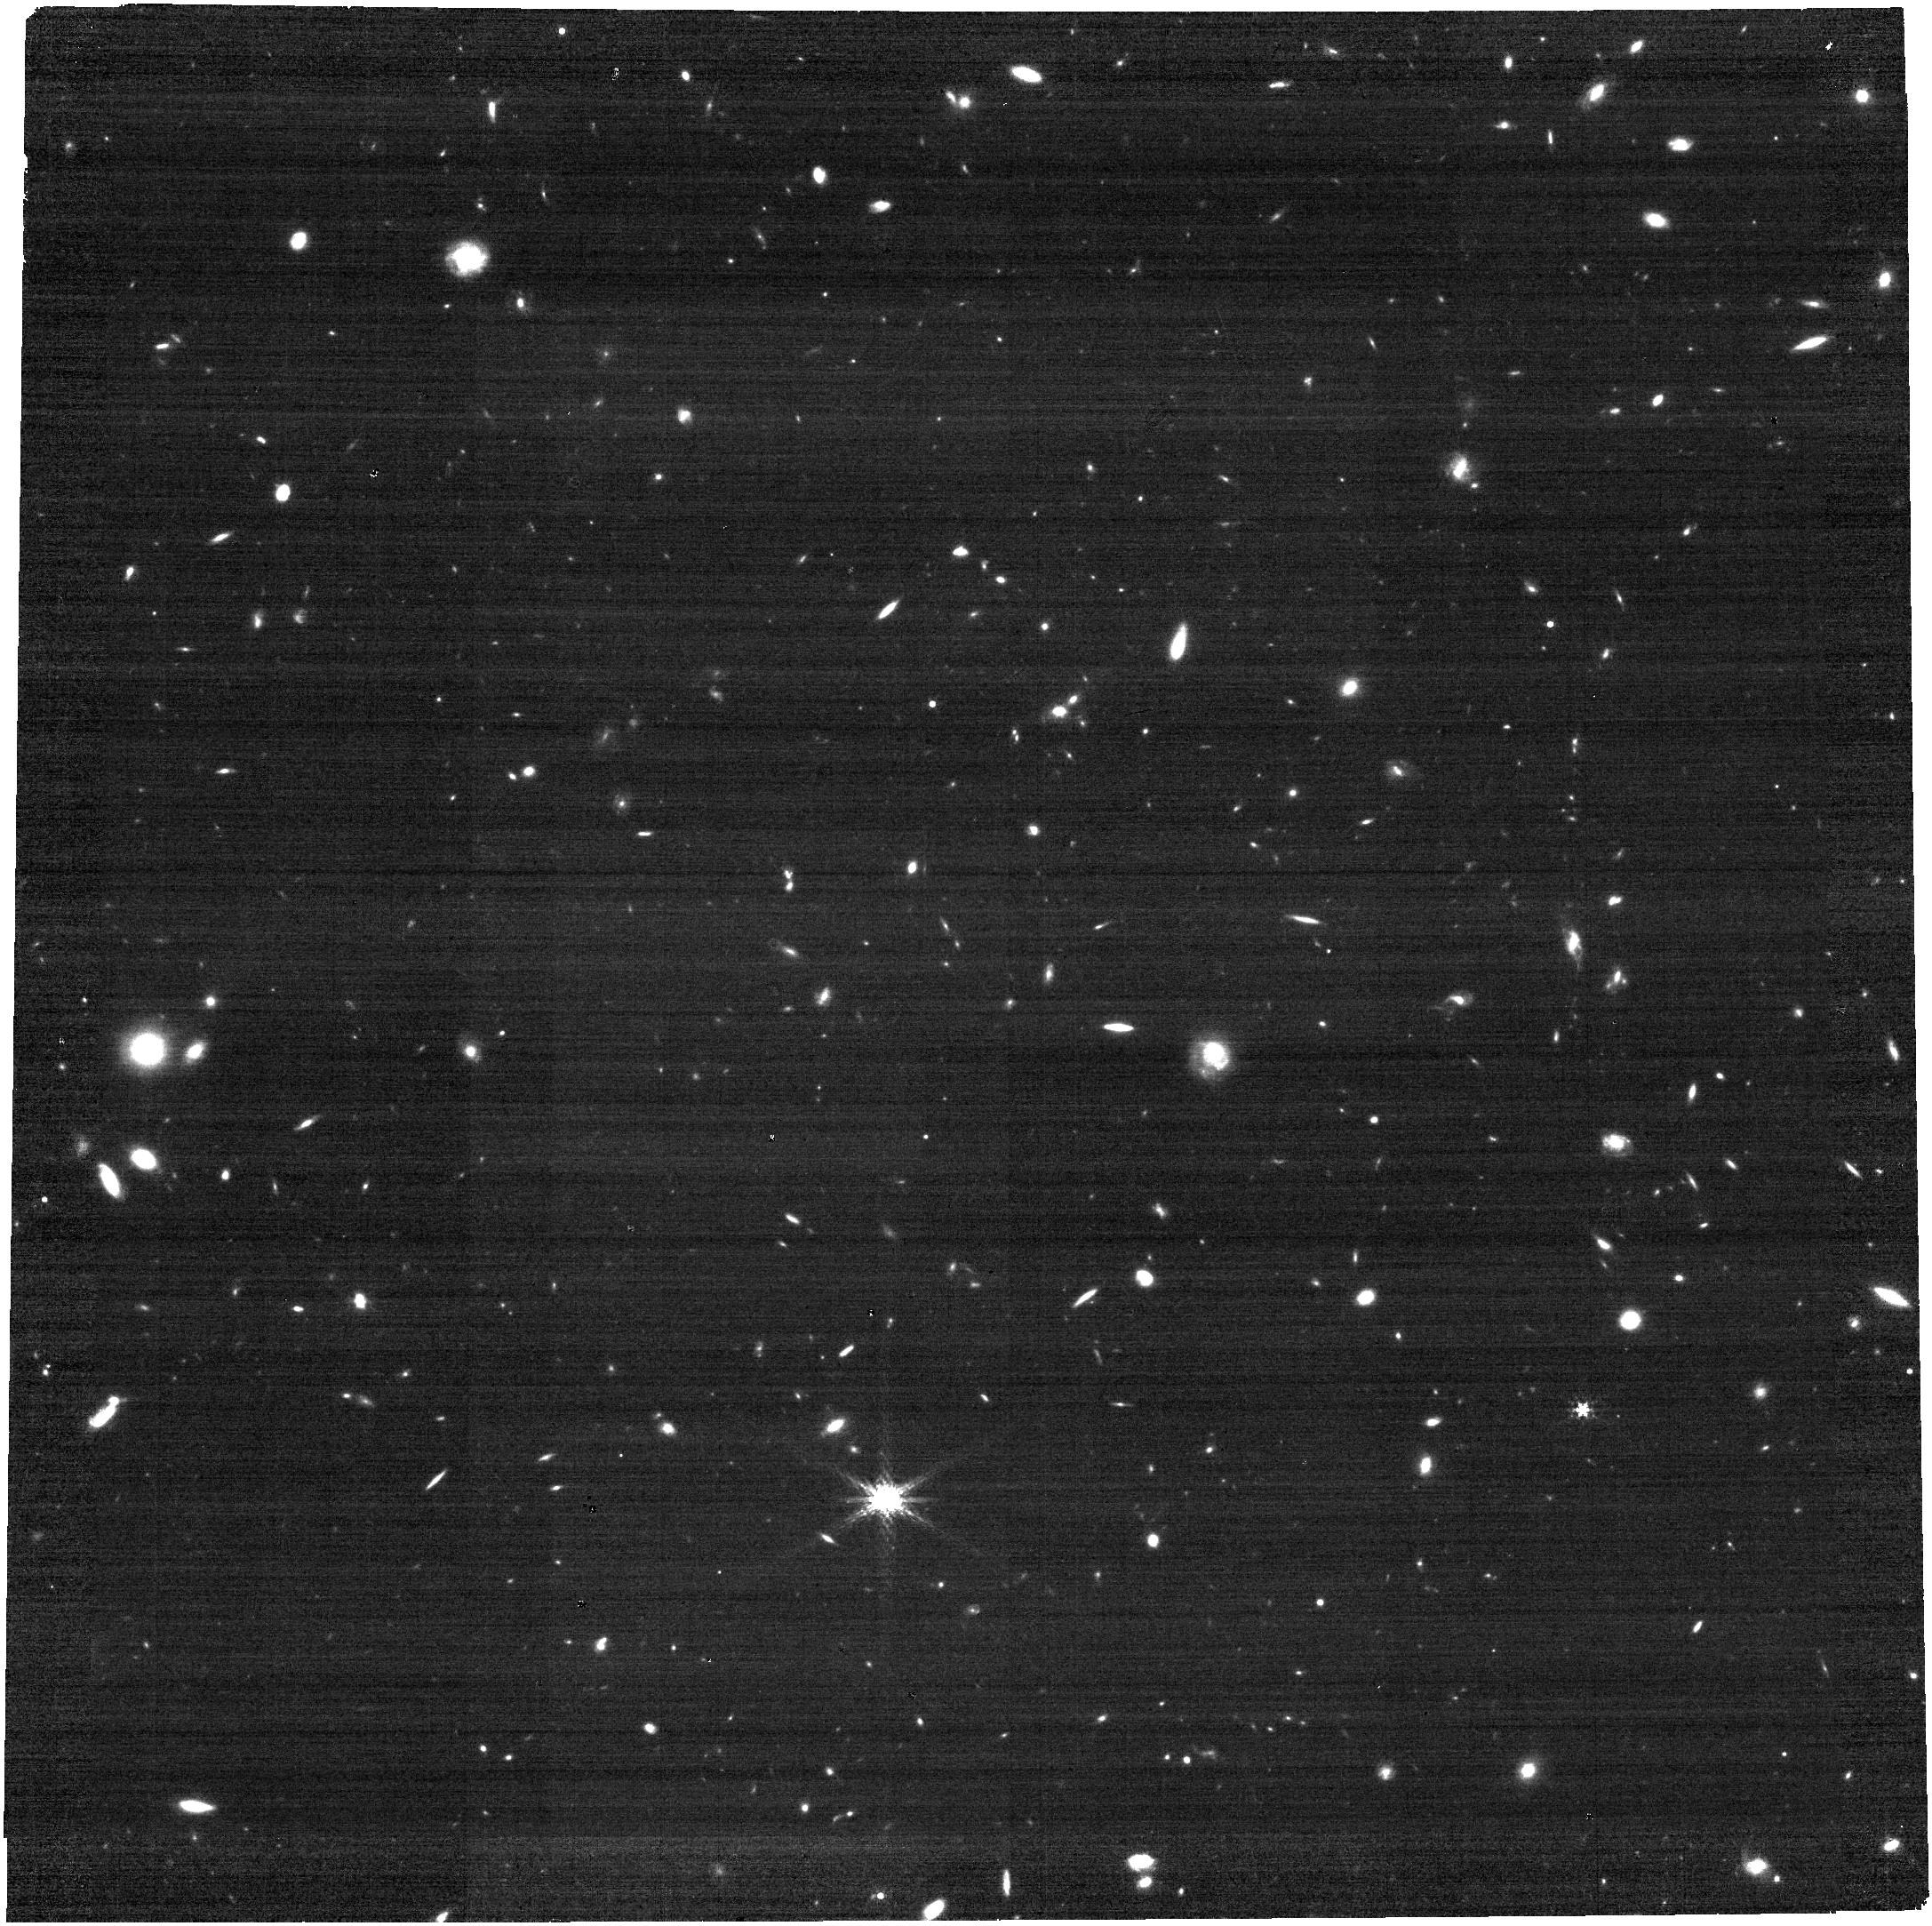
Target: SDF-LBG-ID34
Instrument: NIRCAM
Filter: F300M
Exposure: 14 min
Observation ID: jw01840-o008_t005_nircam_clear-f300m

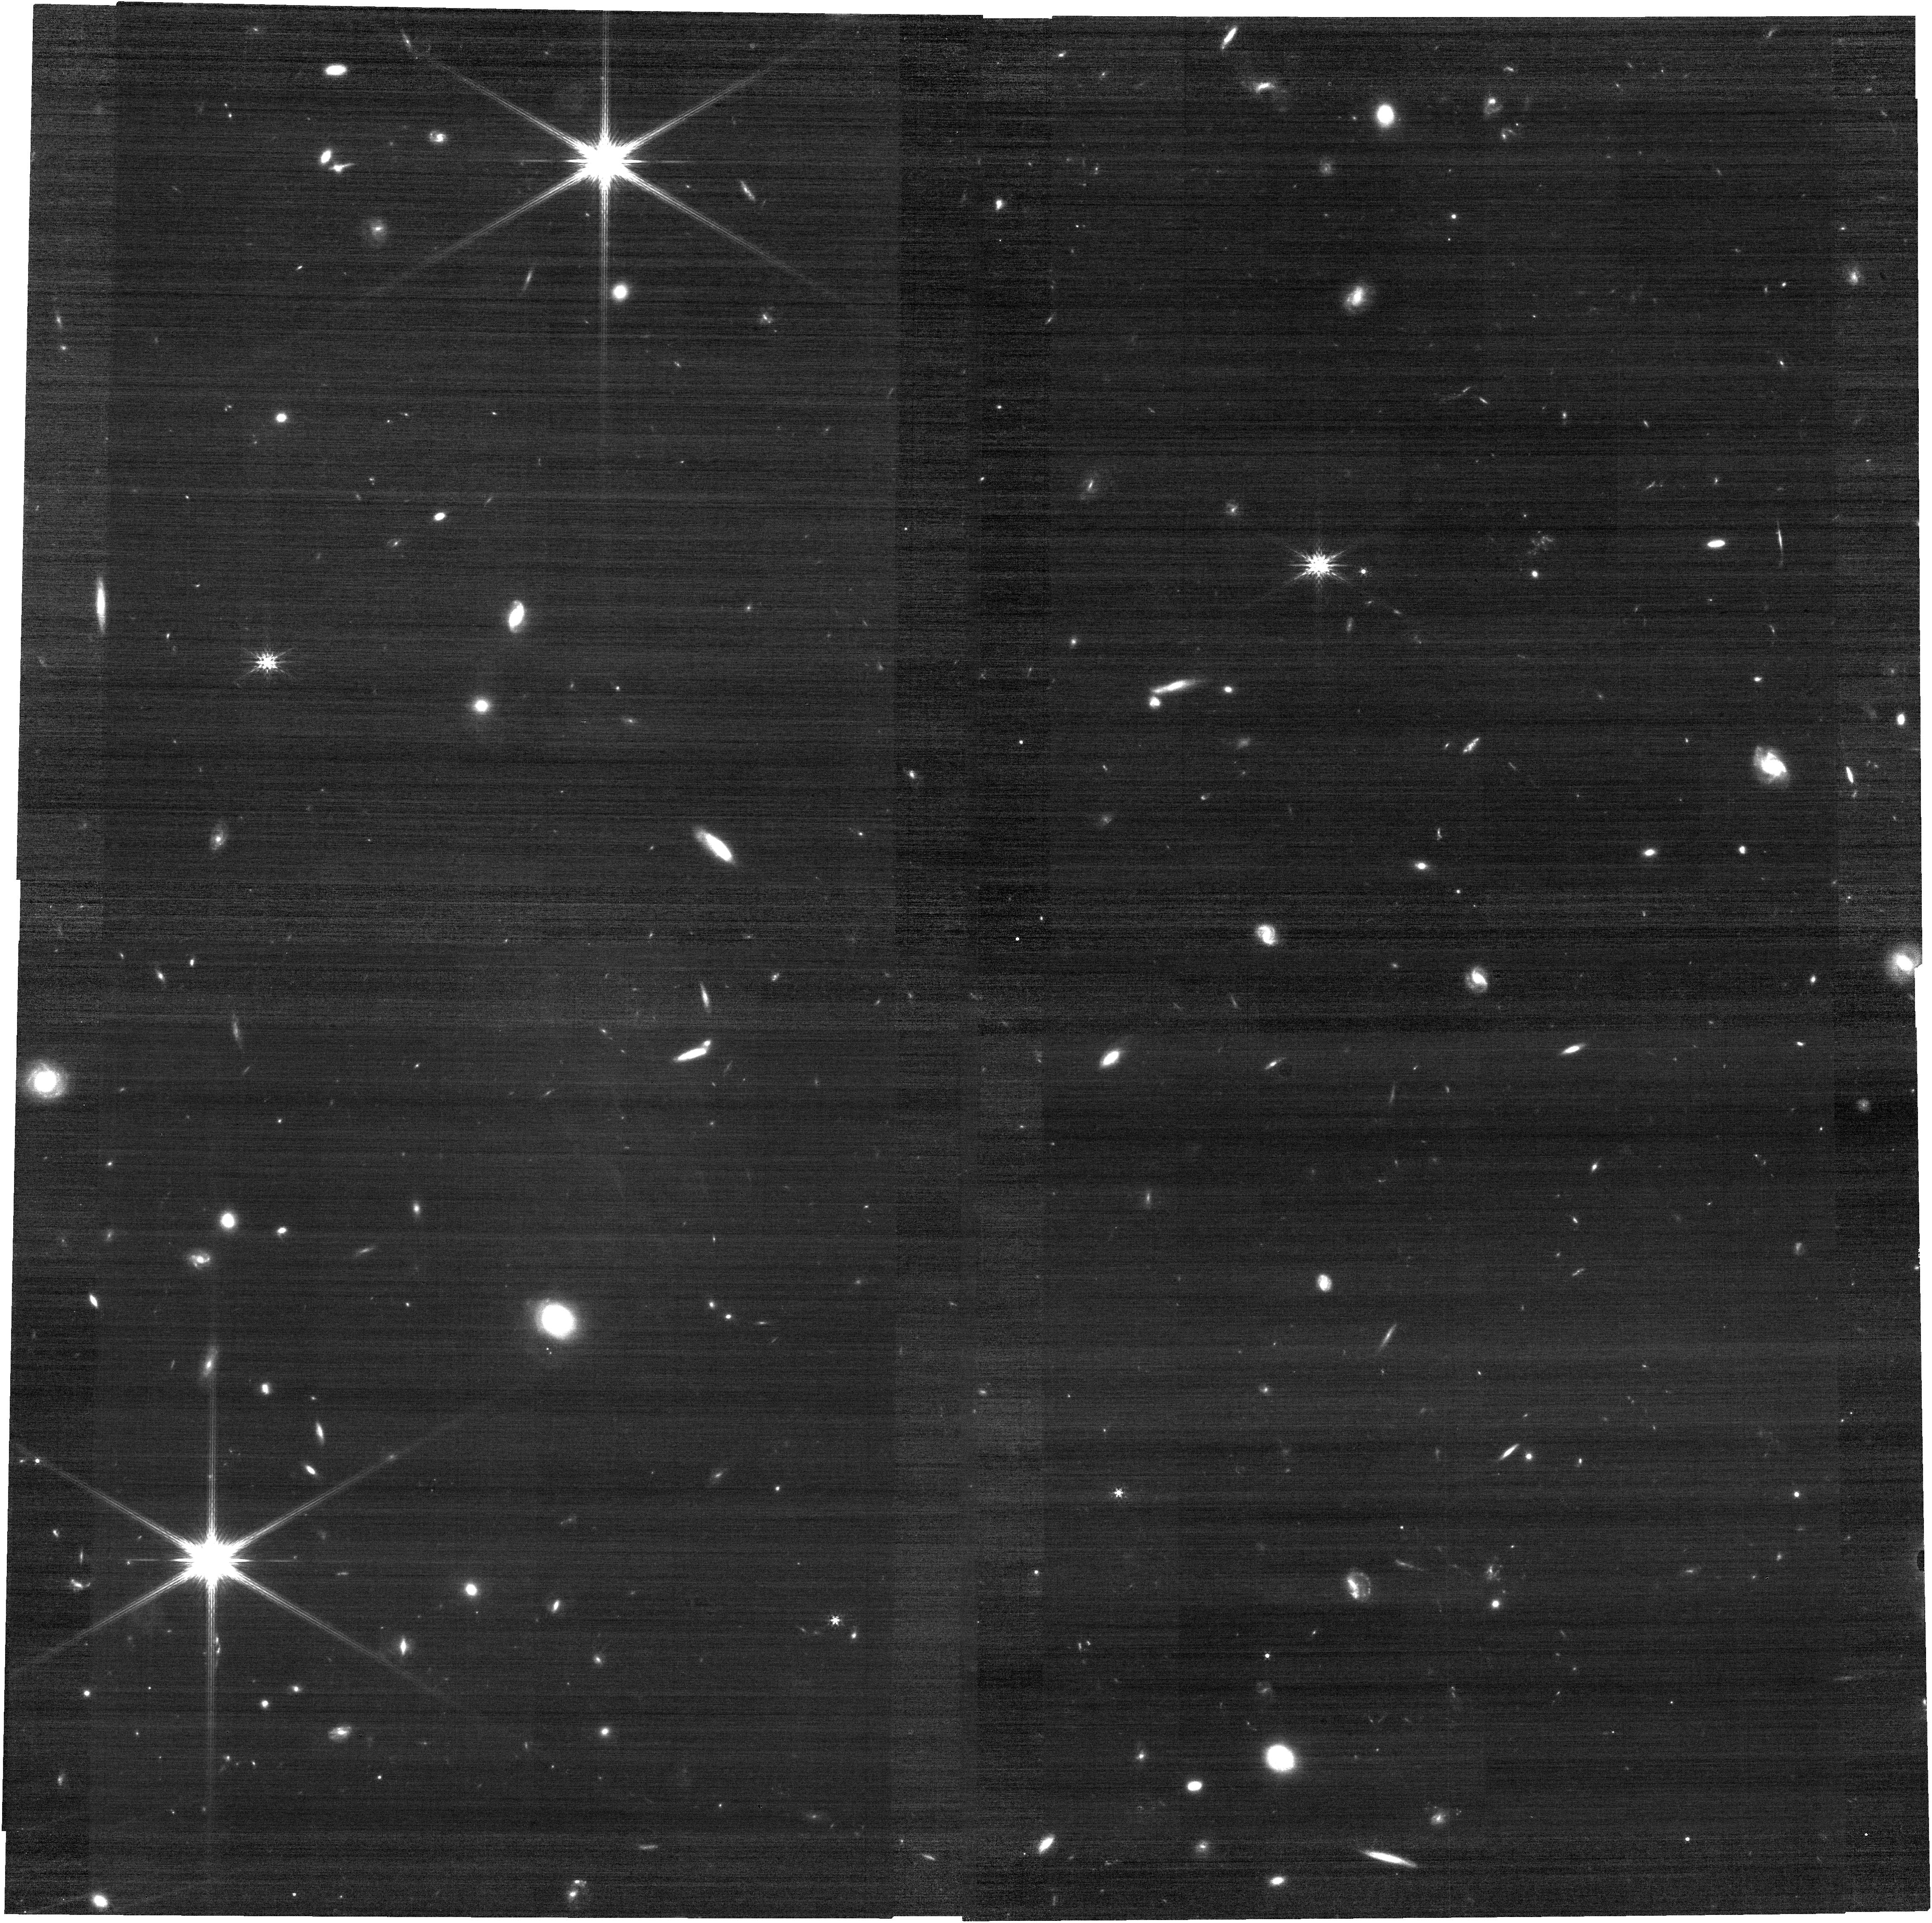
Target: COS-3018555981
Instrument: NIRCAM
Filter: F200W
Exposure: 12 min
Observation ID: jw01840-o013_t007_nircam_clear-f200w

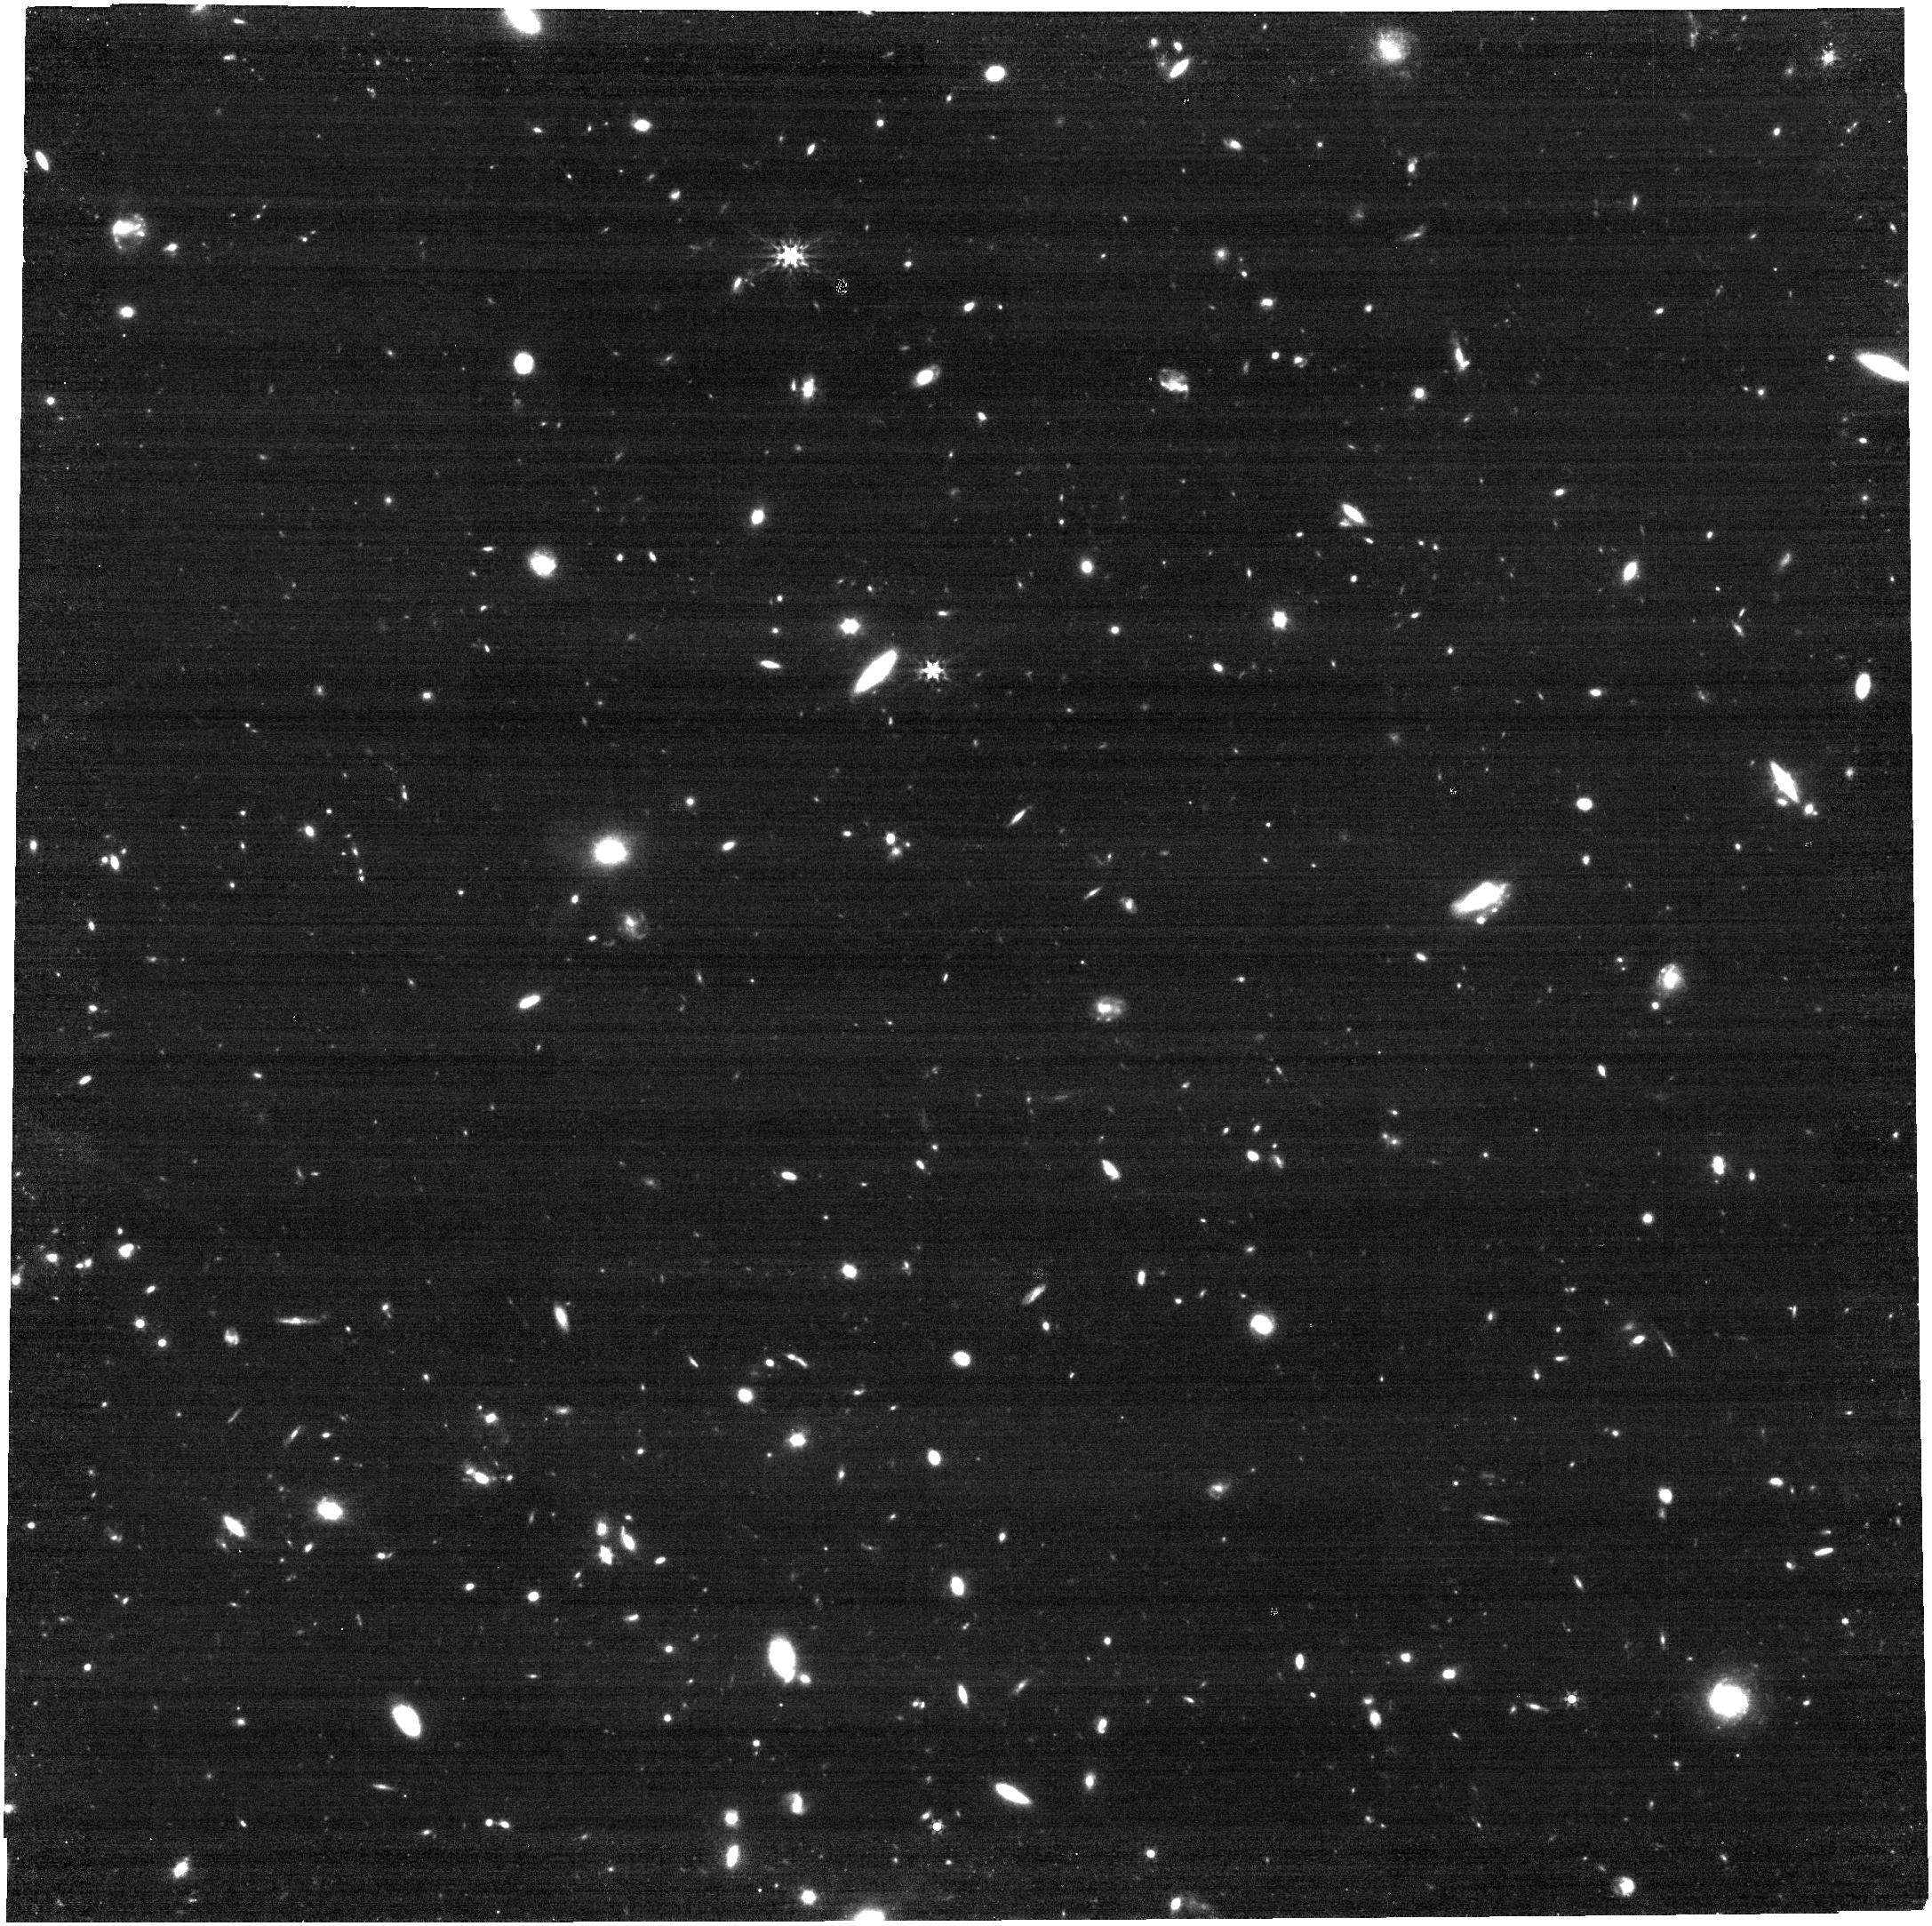
Target: SXDF-NB1006-2
Instrument: NIRCAM
Filter: F356W
Exposure: 12 min
Observation ID: jw01840-o015_t011_nircam_clear-f356w

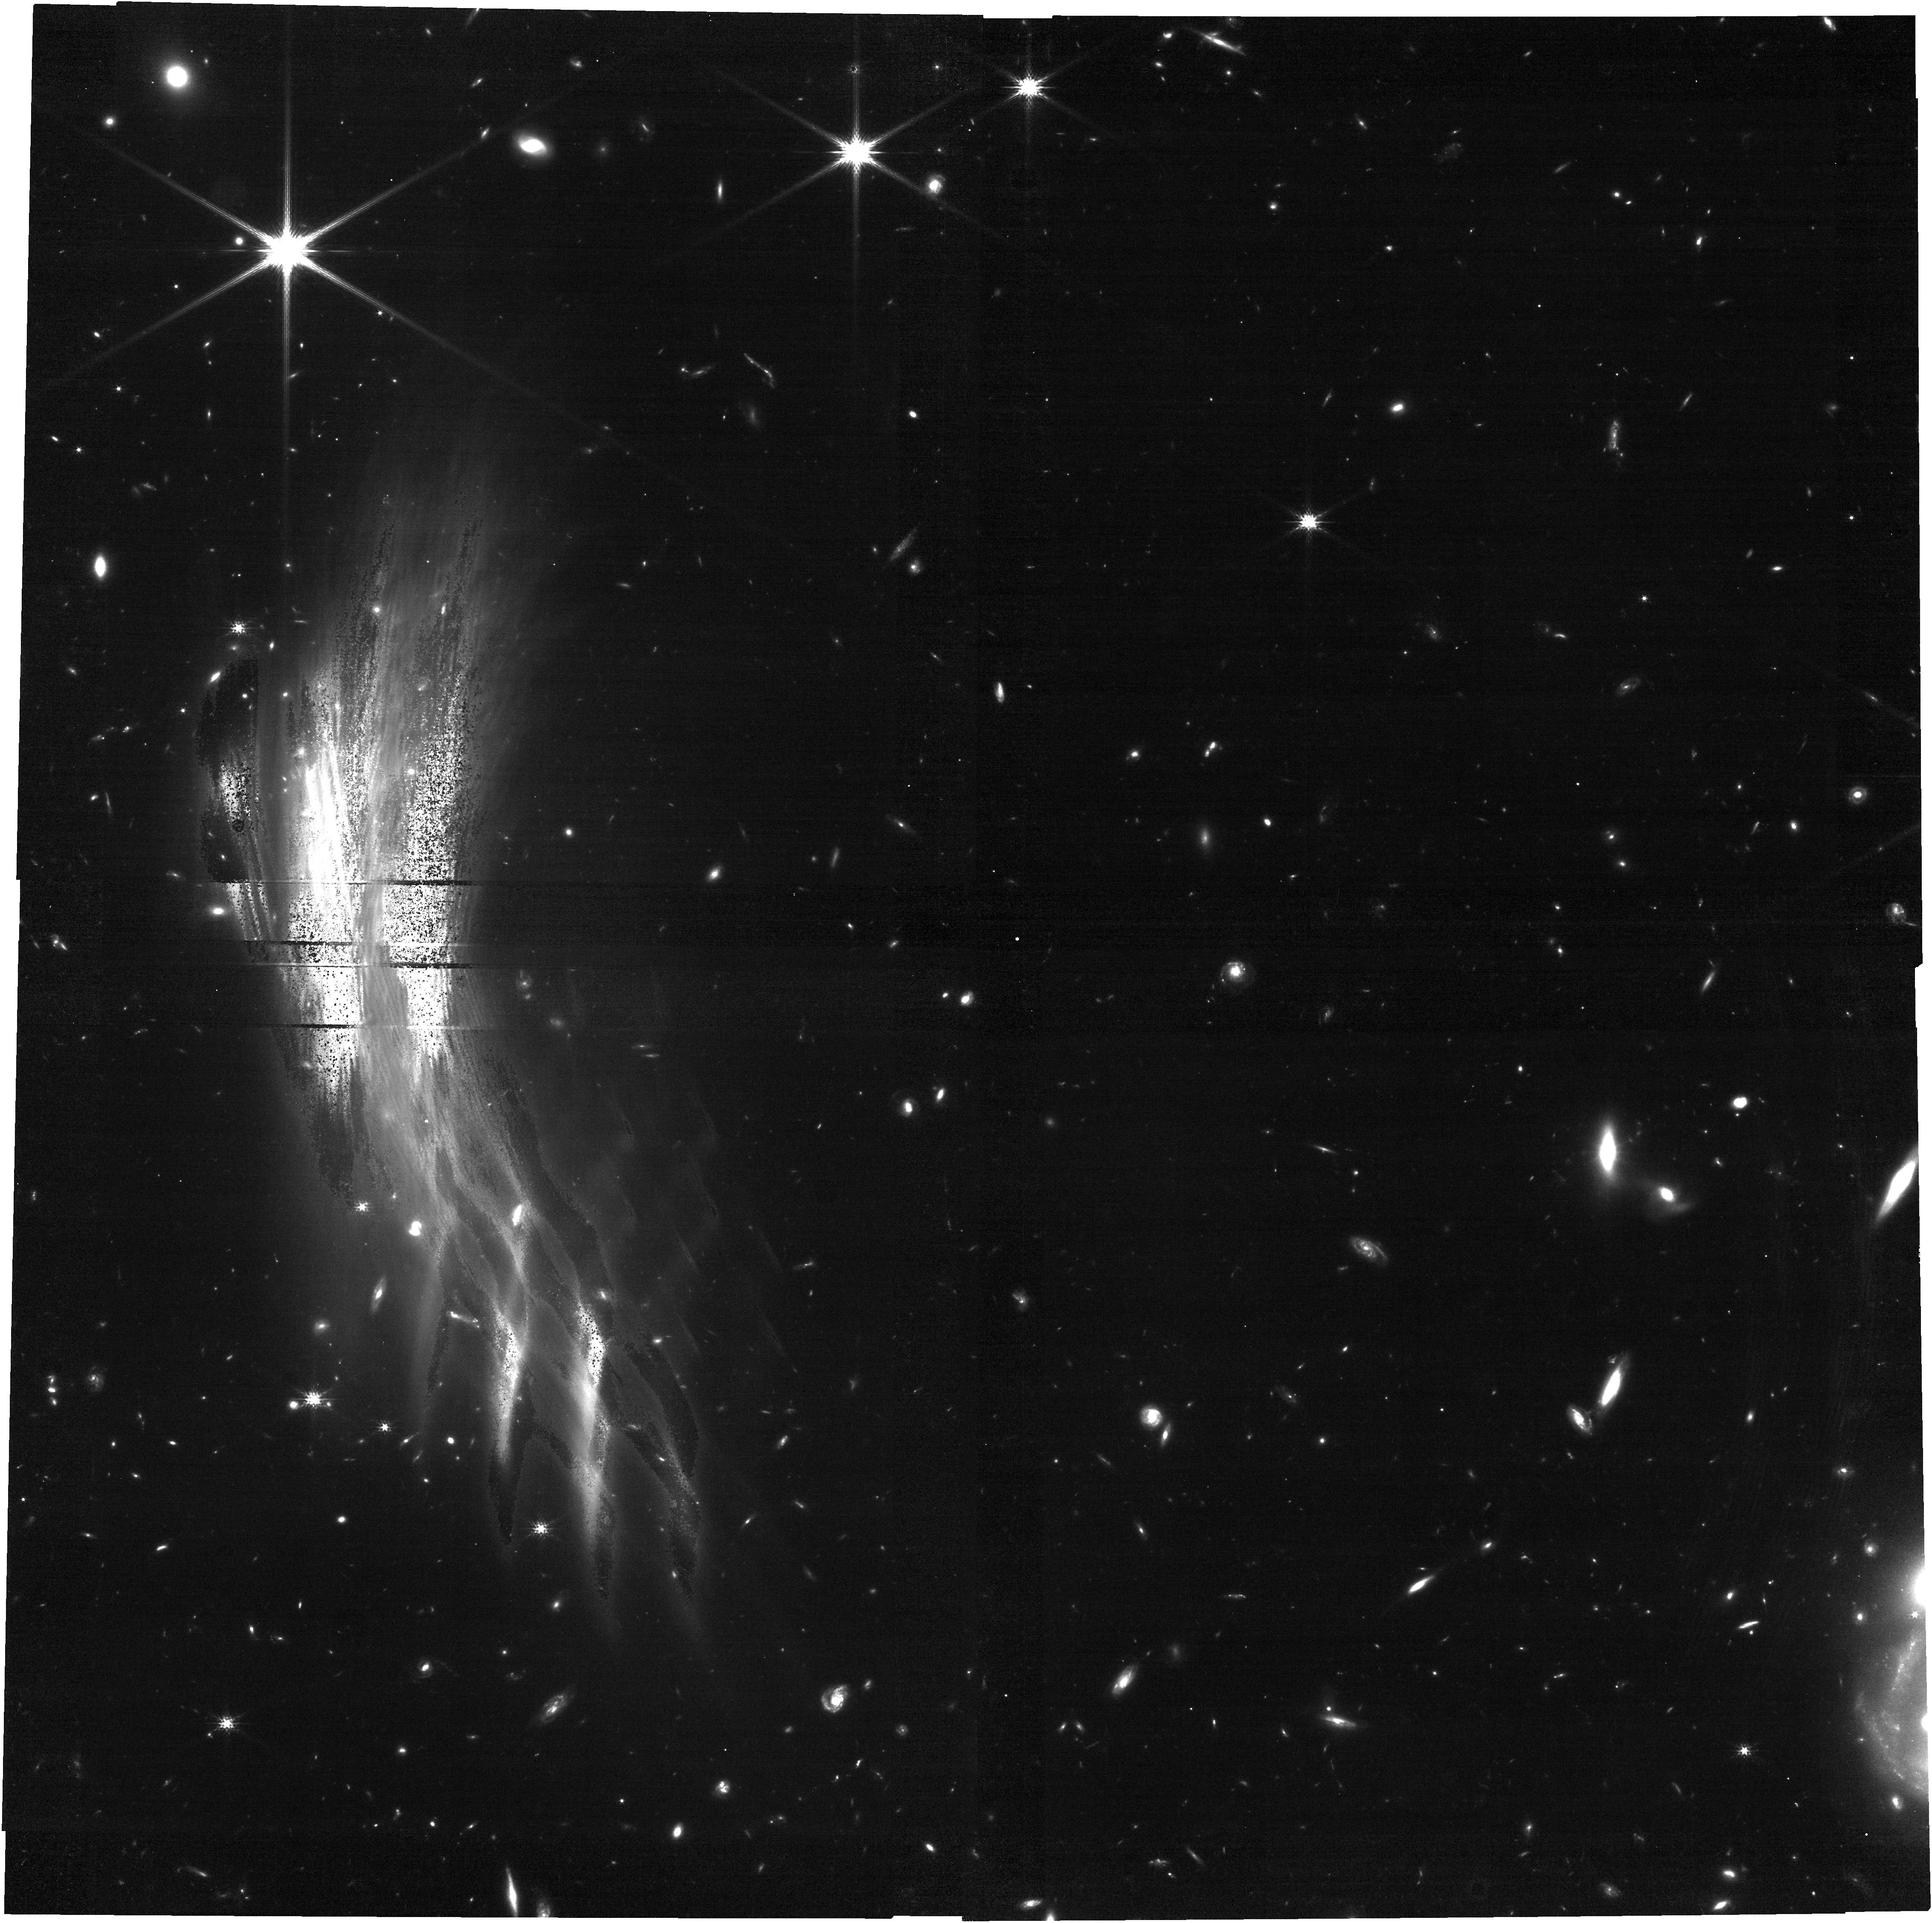
Target: BDF-3299
Instrument: NIRCAM
Filter: F150W
Exposure: 42 min
Observation ID: jw01840-o041_t008_nircam_clear-f150w

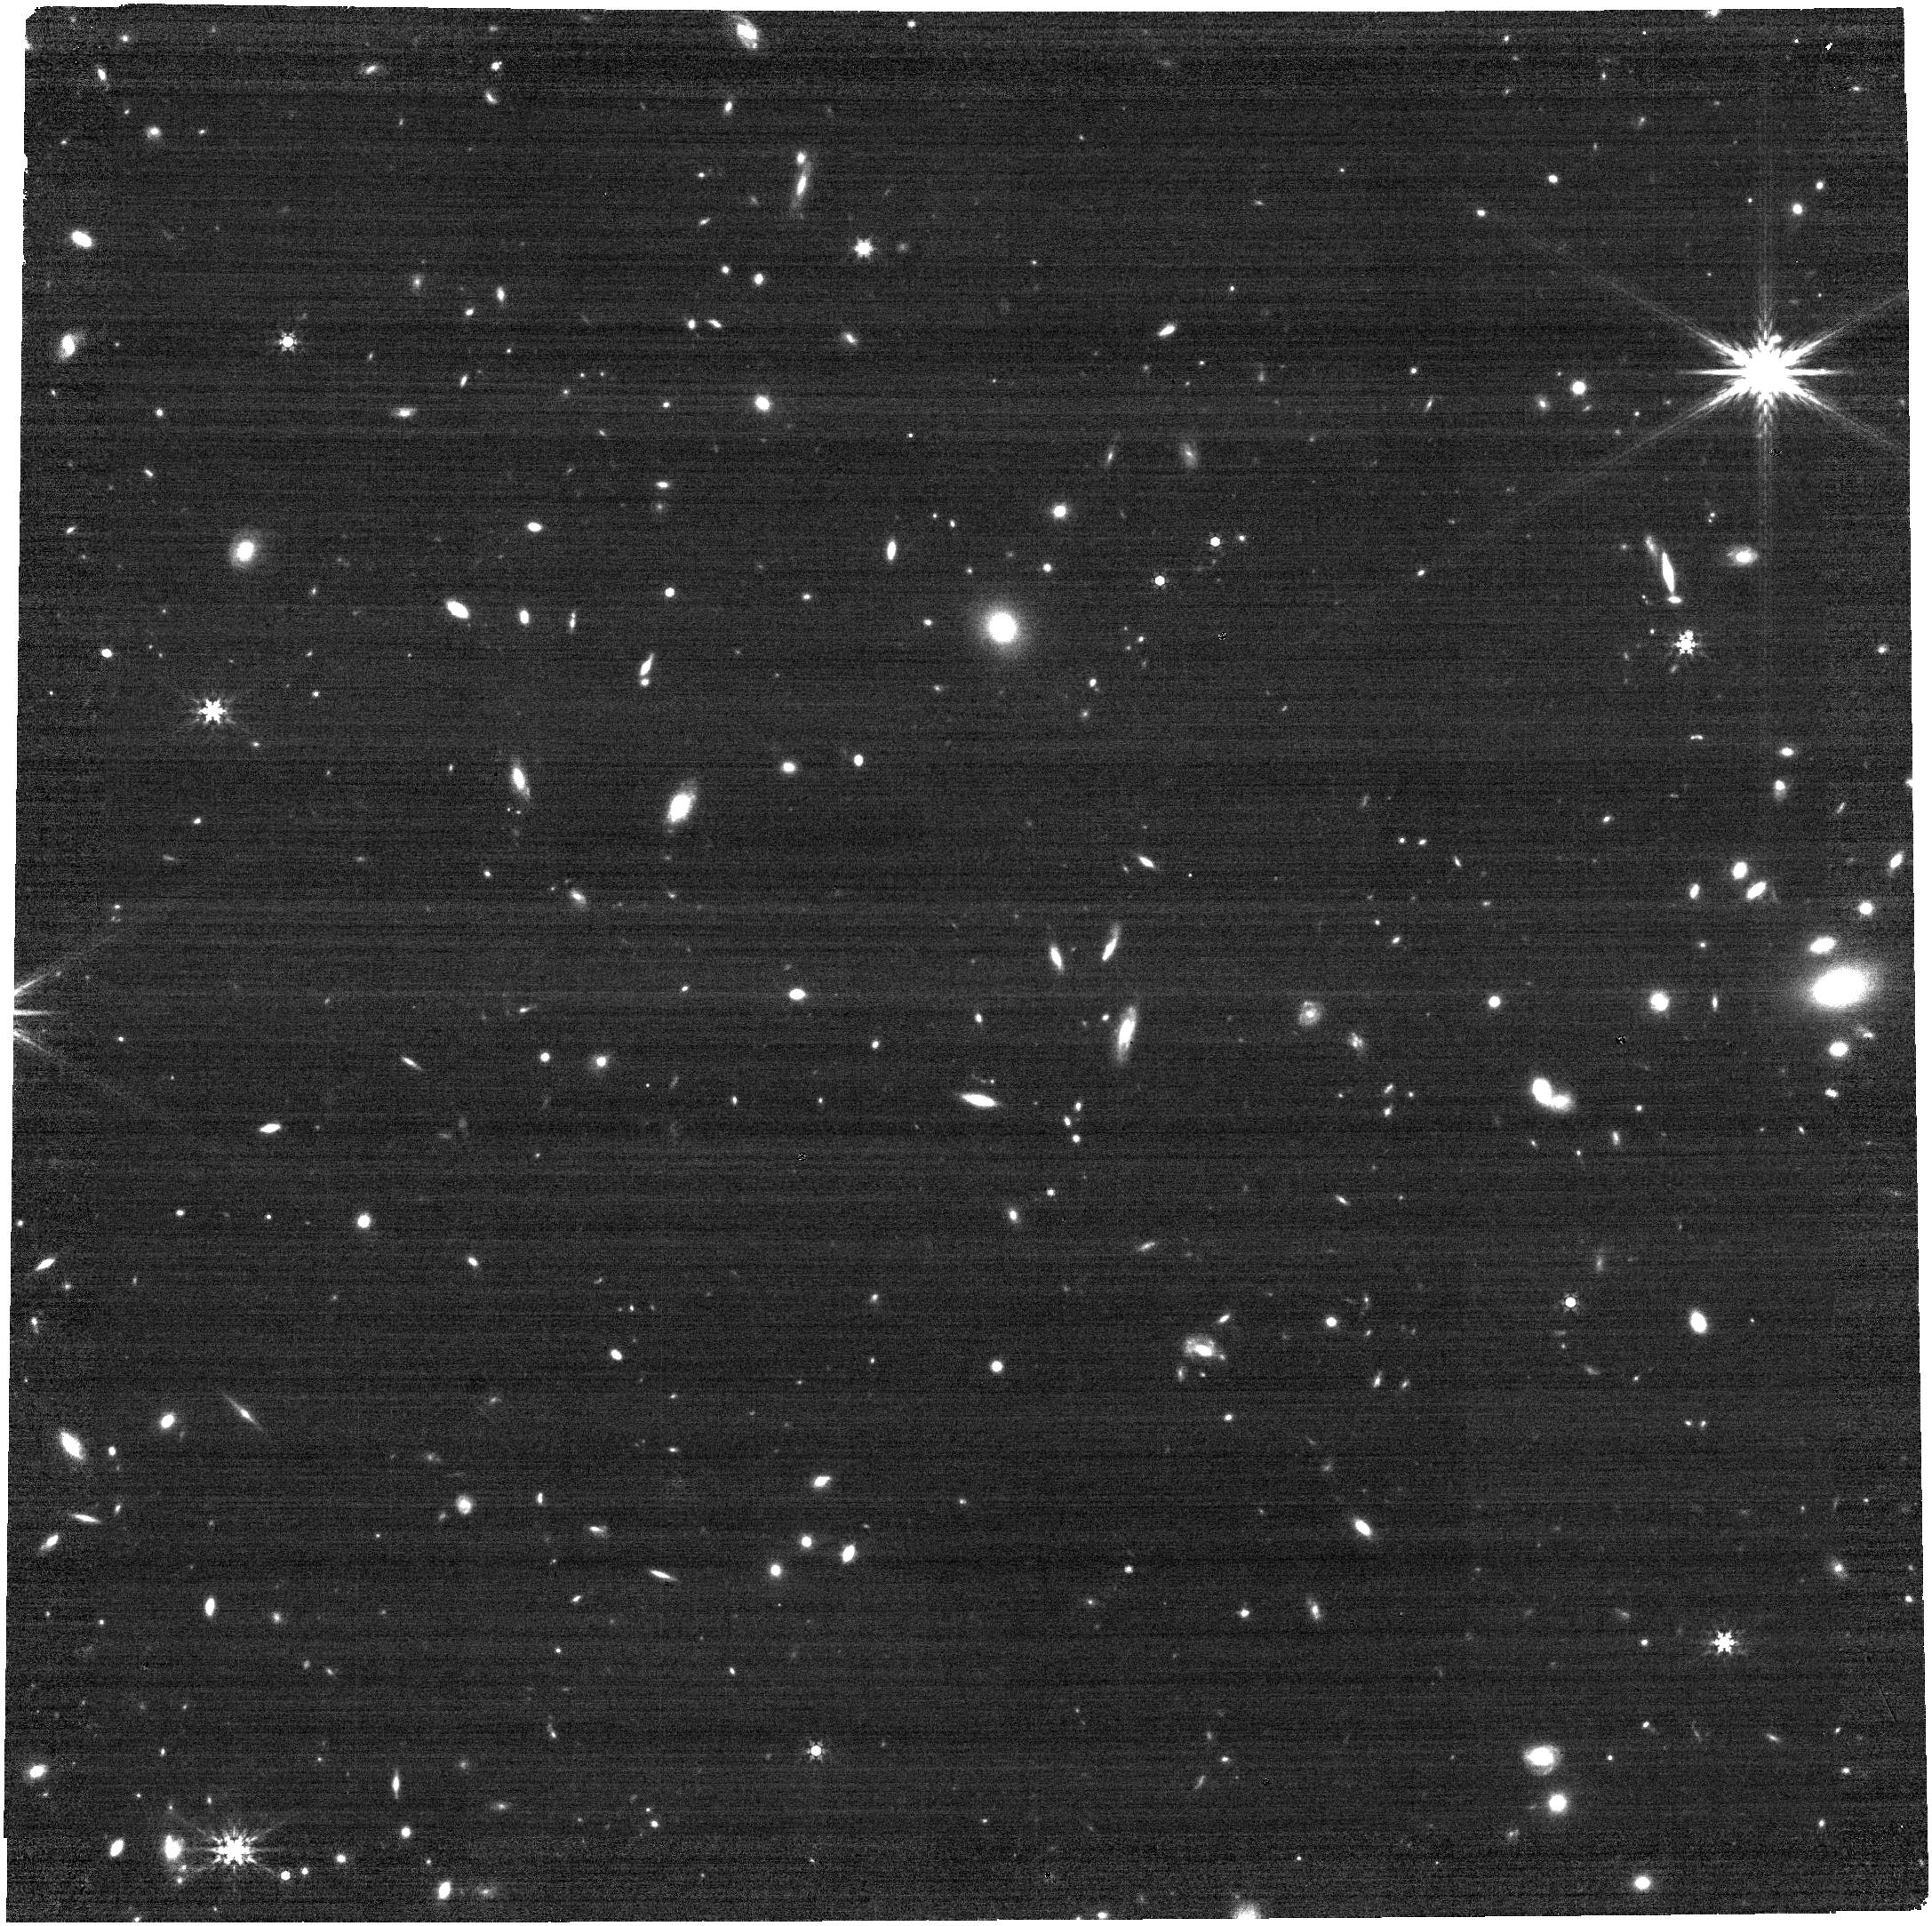
Target: J1211-0118
Instrument: NIRCAM
Filter: F444W
Exposure: 6 min
Observation ID: jw01840-o002_t001_nircam_clear-f444w

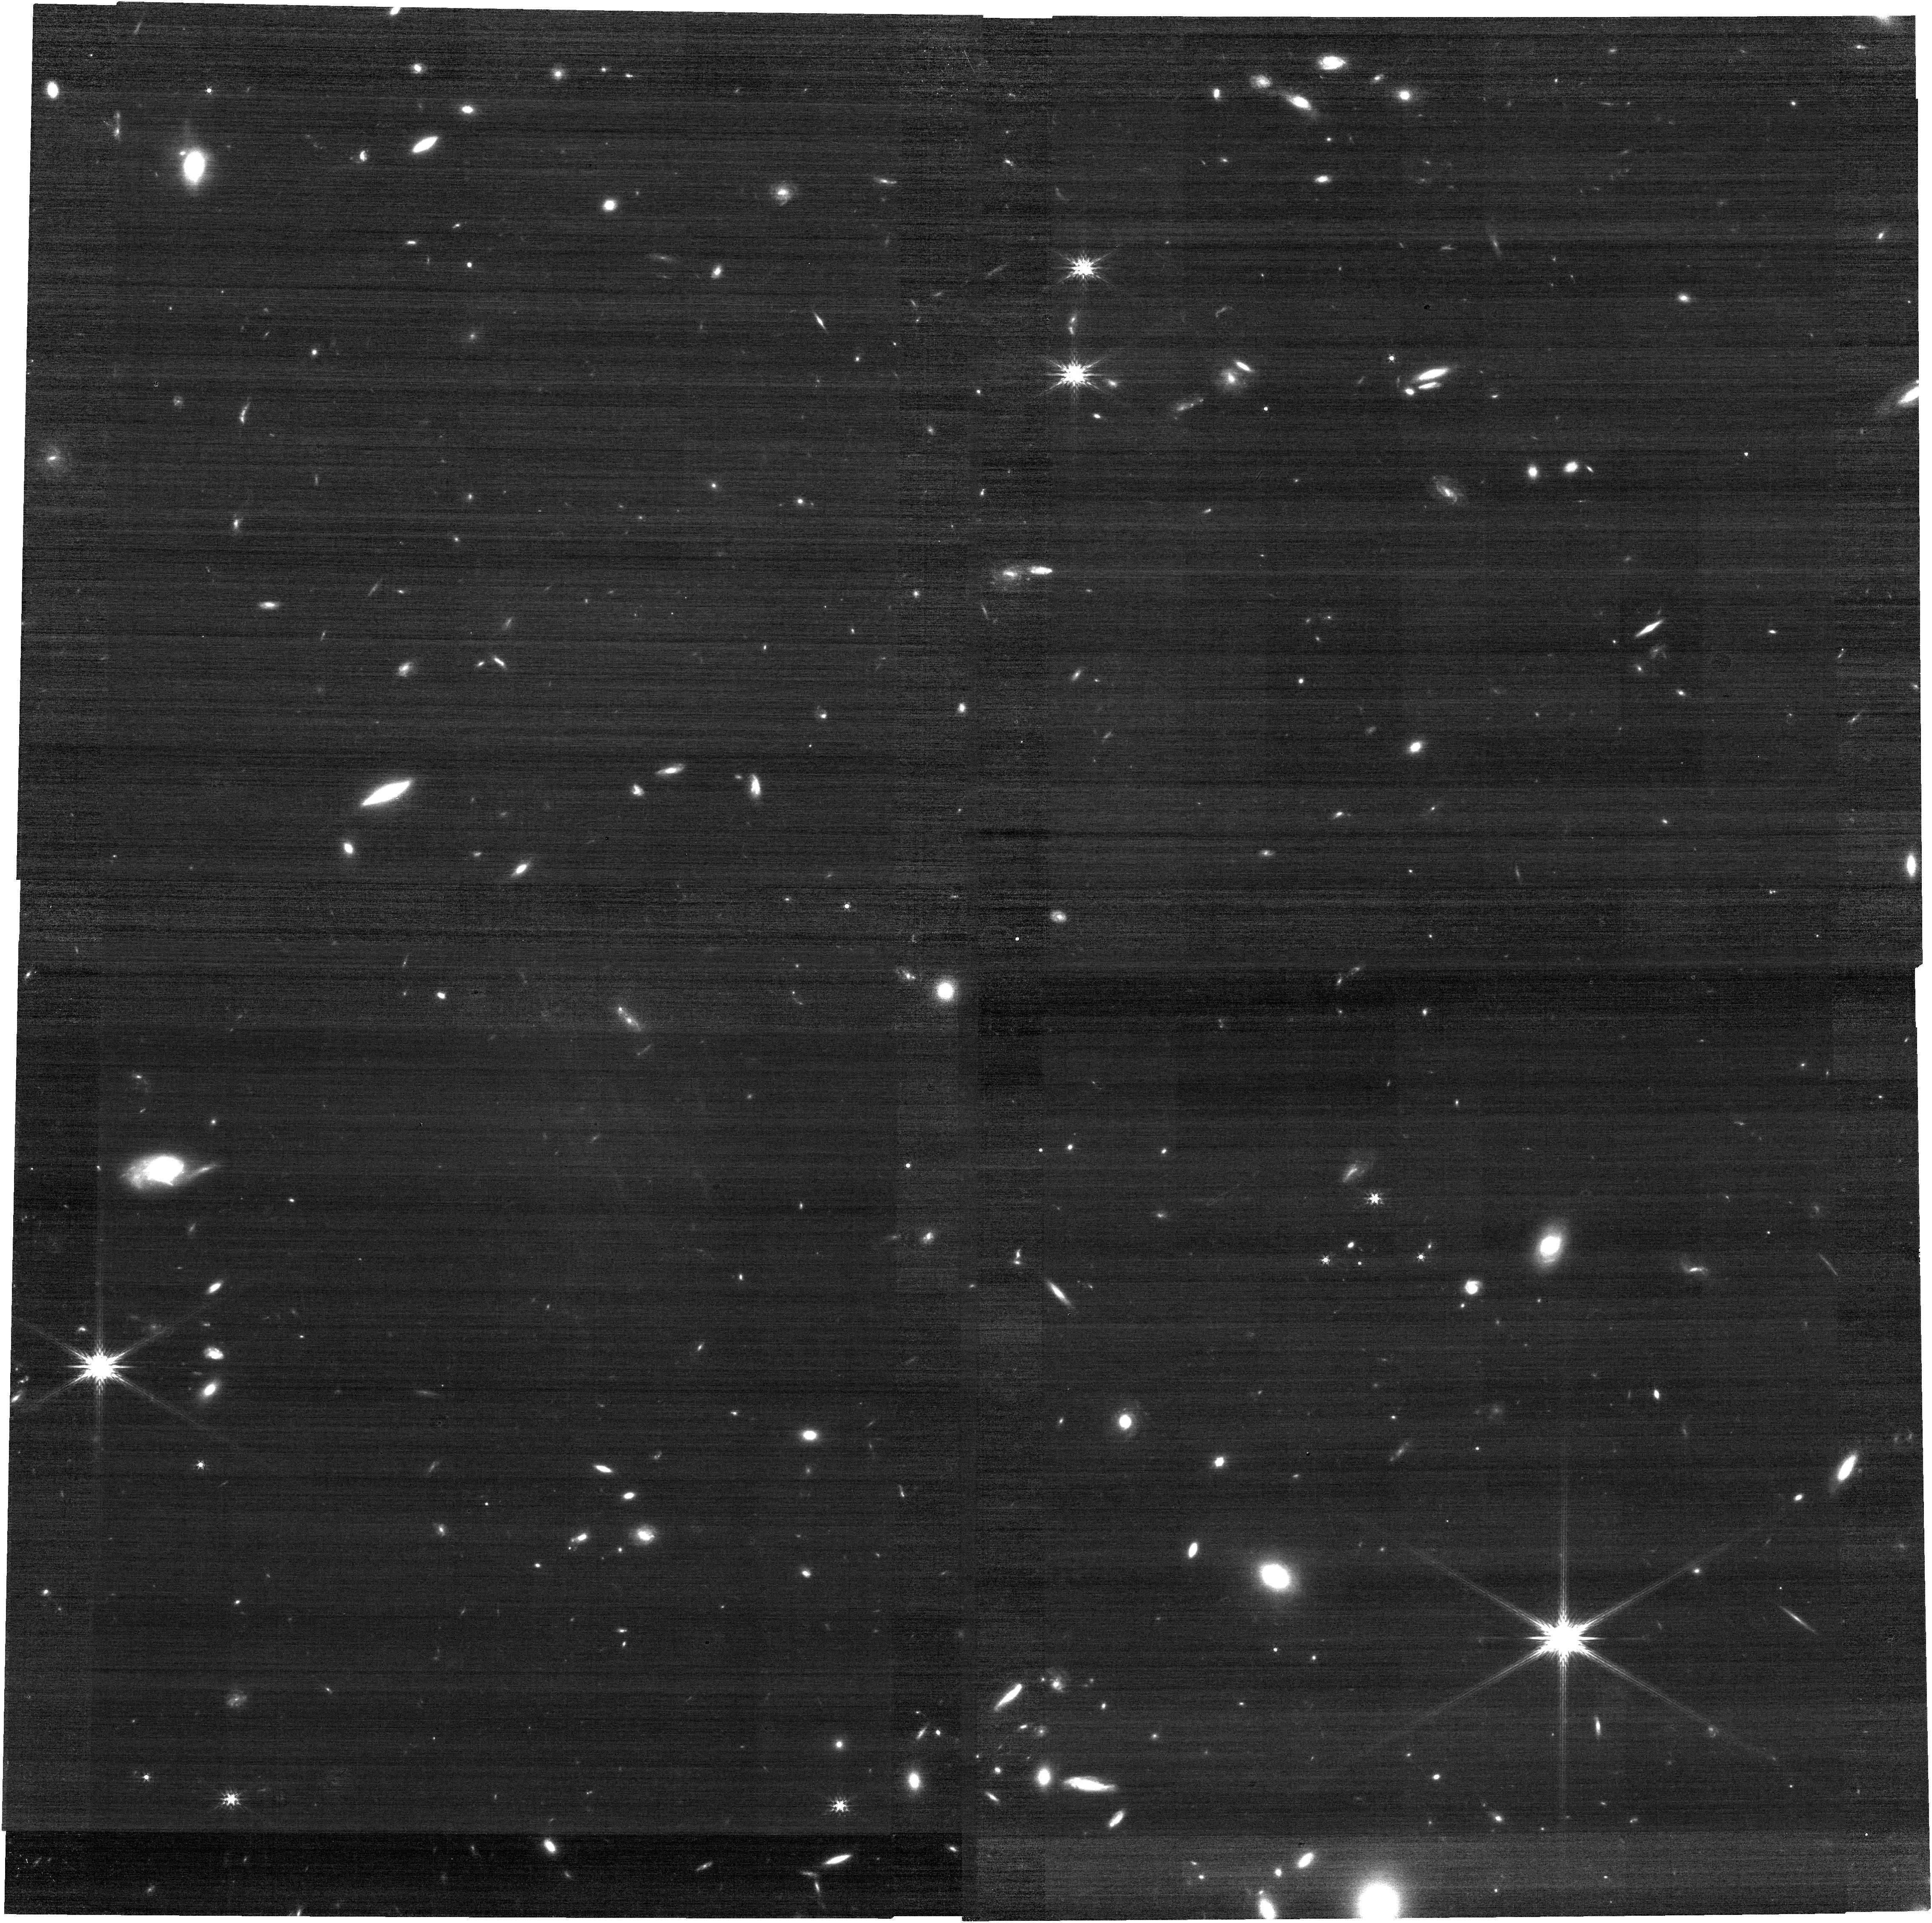
Target: COS-2987030247
Instrument: NIRCAM
Filter: F200W
Exposure: 12 min
Observation ID: jw01840-o012_t006_nircam_clear-f200w

ALMA [OIII]88um Emitters. Signpost of Early Stellar Buildup and Reionization in the Universe (PI: Alvarez-Marquez, Javier)

Despite large efforts, the nature of the sources that reionize the universe is still unknown. Imaging surveys have concluded that galaxies are detected as increasingly strong [OIII]-line emitters at high redshifts. Recent studies argue that extreme [OIII] emitters (EW[OIII]5007Å>1000Å) at redshifts above 6 should be common, and be responsible for the reionization of the universe. However, their physical properties, especially Lyman continuum emissivity, are not firmly established yet. We here propose a set of NIRCam imaging and NIRSpec integral-field spectroscopy for a complete sample of LAEs/LBGs at redshifts above 6 identified as [OIII]88um emitters with ALMA. These data will establish i) the age and mass of the stellar population, ii) the structure of the stellar population and ionized gas nebula, iii) the physical conditions, kinematics and ionization status of the ISM, and iv) the LyC escape fraction. The combinations of JWST's deep and high-angular resolution multi-wavelength imaging and spectroscopy, in conjunction with ancillary ALMA data, will provide key information on the early stellar mass and galaxy assembly in the EoR, and the relevance of [OIII]88um emitters in the reionization of the universe.